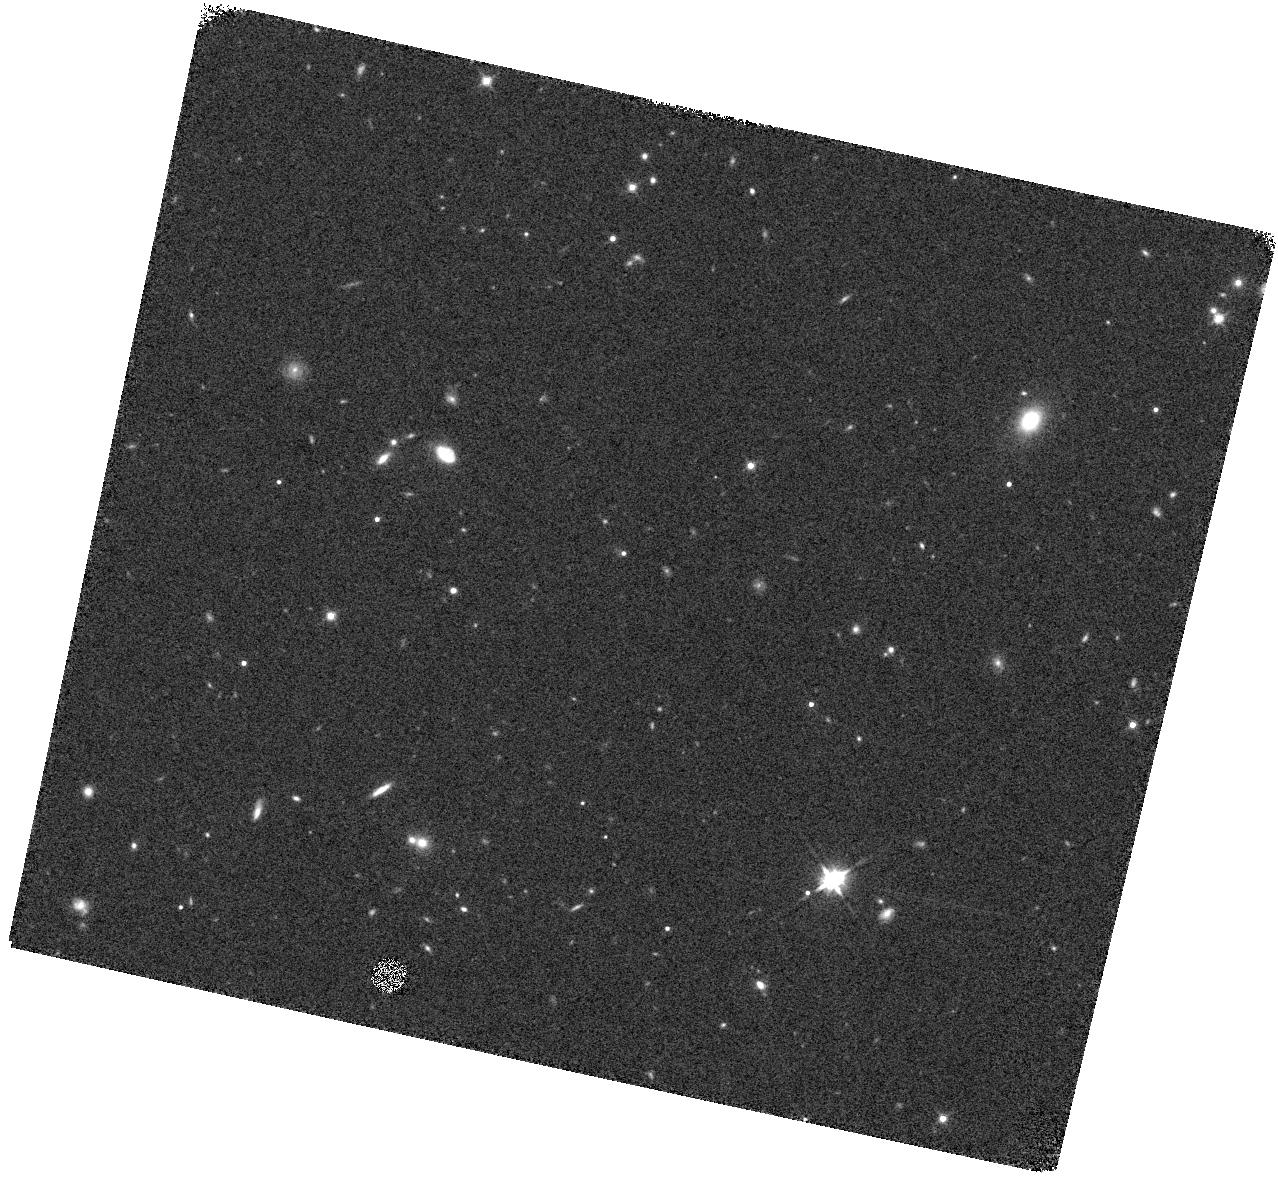
Target: ZTF20ACPYLDH
Instrument: WFC3/IR
Filter: F140W
Exposure: 7 min
Observation ID: hst_16766_02_wfc3_ir_f140w_ienv02

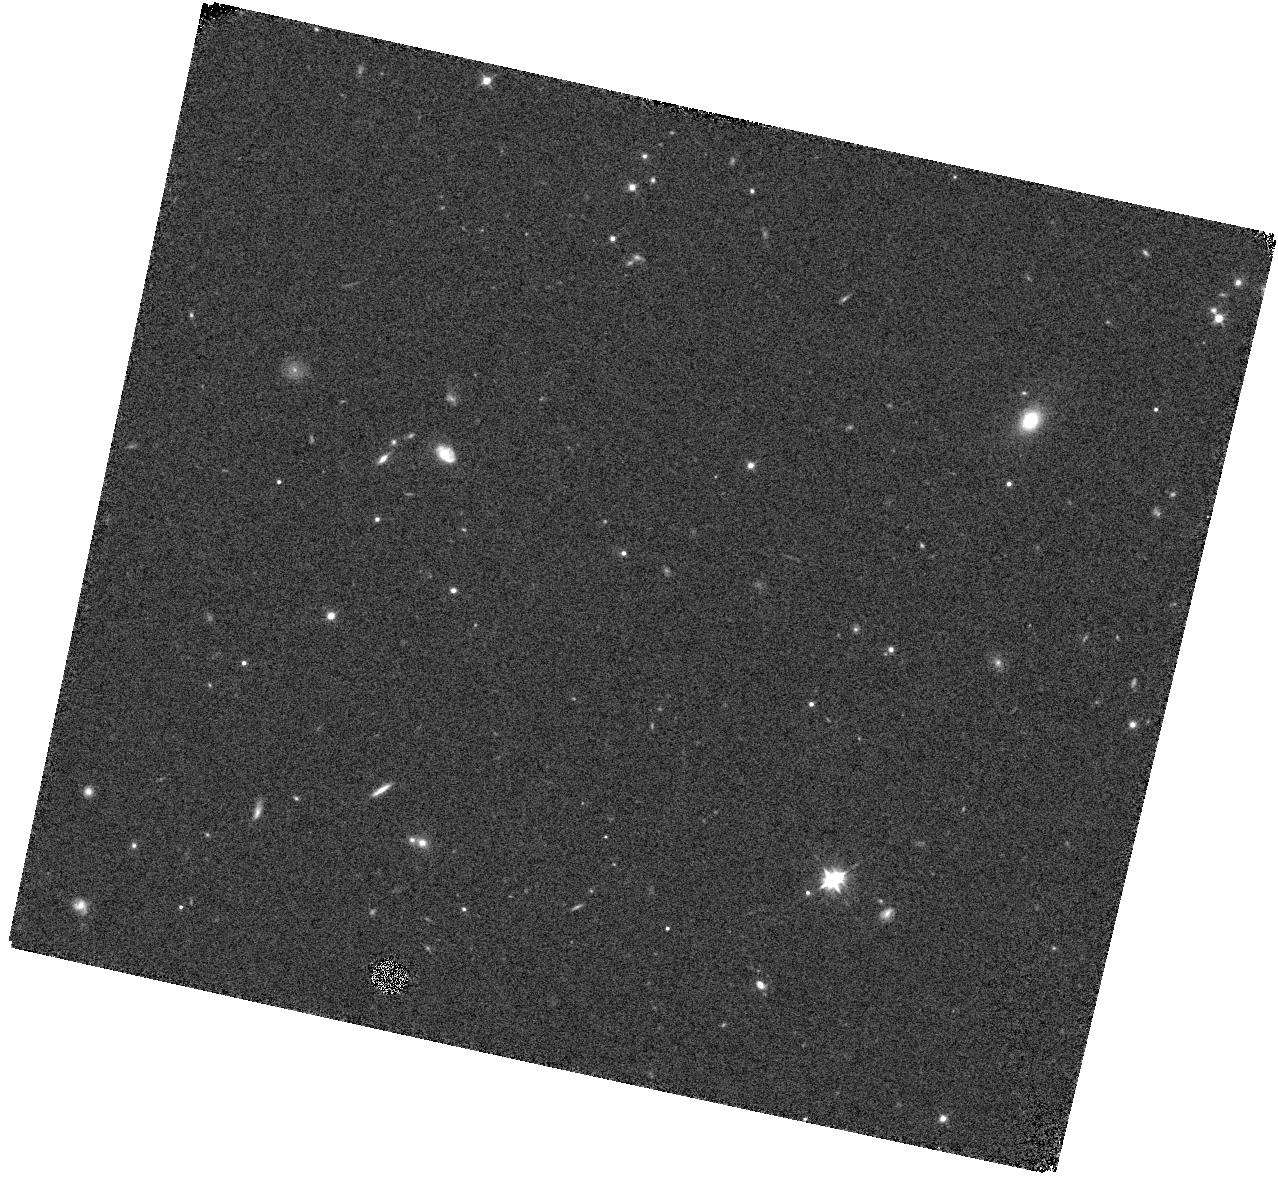
Target: ZTF20ACPYLDH
Instrument: WFC3/IR
Filter: F105W
Exposure: 7 min
Observation ID: hst_16766_02_wfc3_ir_f105w_ienv02

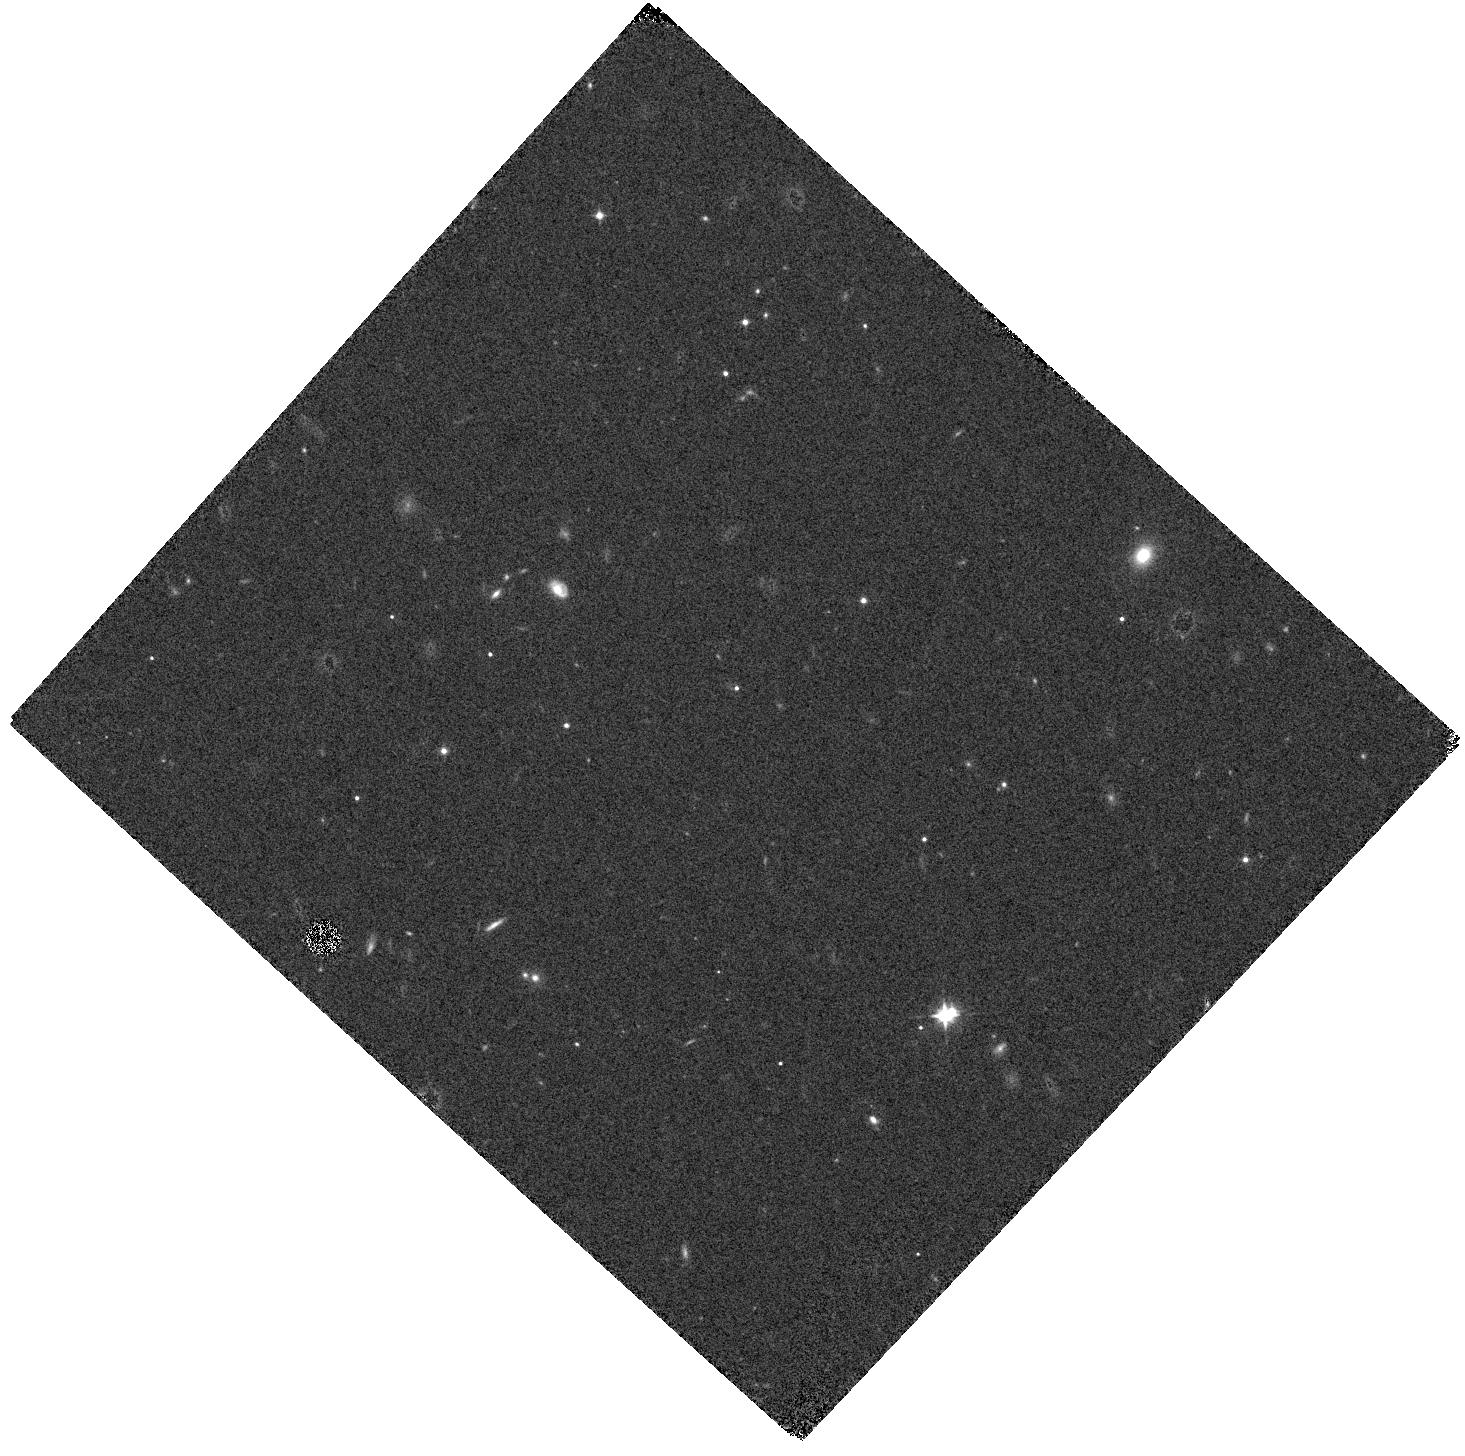
Target: ZTF20ACPYLDH
Instrument: WFC3/IR
Filter: F105W
Exposure: 7 min
Observation ID: hst_16766_01_wfc3_ir_f105w_ienv01

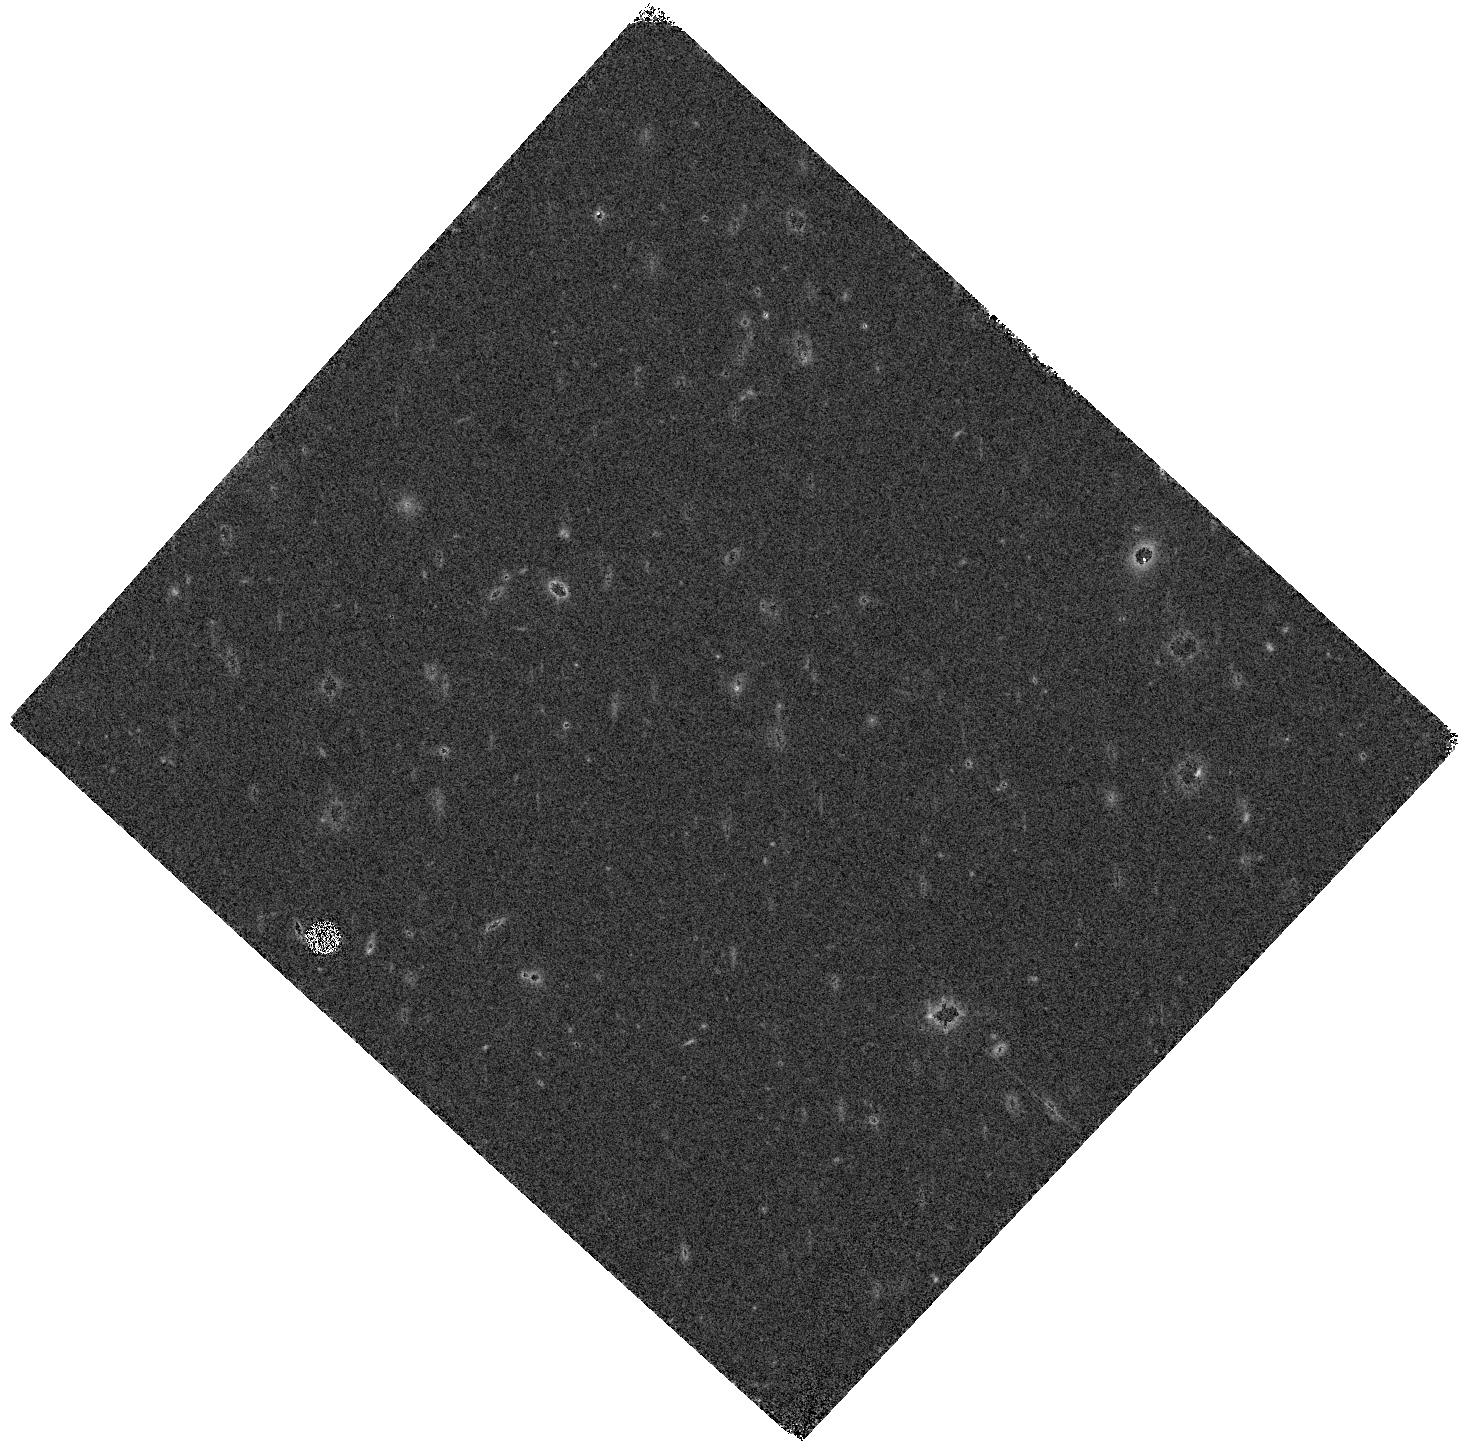
Target: ZTF20ACPYLDH
Instrument: WFC3/IR
Filter: F140W
Exposure: 7 min
Observation ID: hst_16766_01_wfc3_ir_f140w_ienv01

What powers the longest-rising superluminous supernova 2020abjc? (PI: Schulze, Steve)

Super-luminous supernovae (SLSNe) are rare stellar explosions whose explosion mechanism and source of immense luminosity are not well established. SN2020abjc is the longest-lasting SLSN known. Its properties are extreme, even for slow-evolving SLSNe. Its spectrum shows no sign of interaction of the SN ejecta with a circumstellar medium and its light curve (shape and colour) rejects a central engine such as a magnetar. We are thus left with the conclusion that a long-lasting light curve equals a long diffusion time, which again requires a very high total mass. The pair-instability-supernova (PISN) mechanism naturally provides both the energy source (a lot of Ni) and the long diffusion time (large mass). Could SN2020abjc be a PISN? We propose to obtain slitless near-IR spectroscopy with WFC3/IR and the G102 and G141 grisms to measure the amount of iron, sulphur, silicon and helium in the ashes of the SN progenitor. This will enable us to unveil the explosion mechanism and the progenitor of this unusual SLSN.